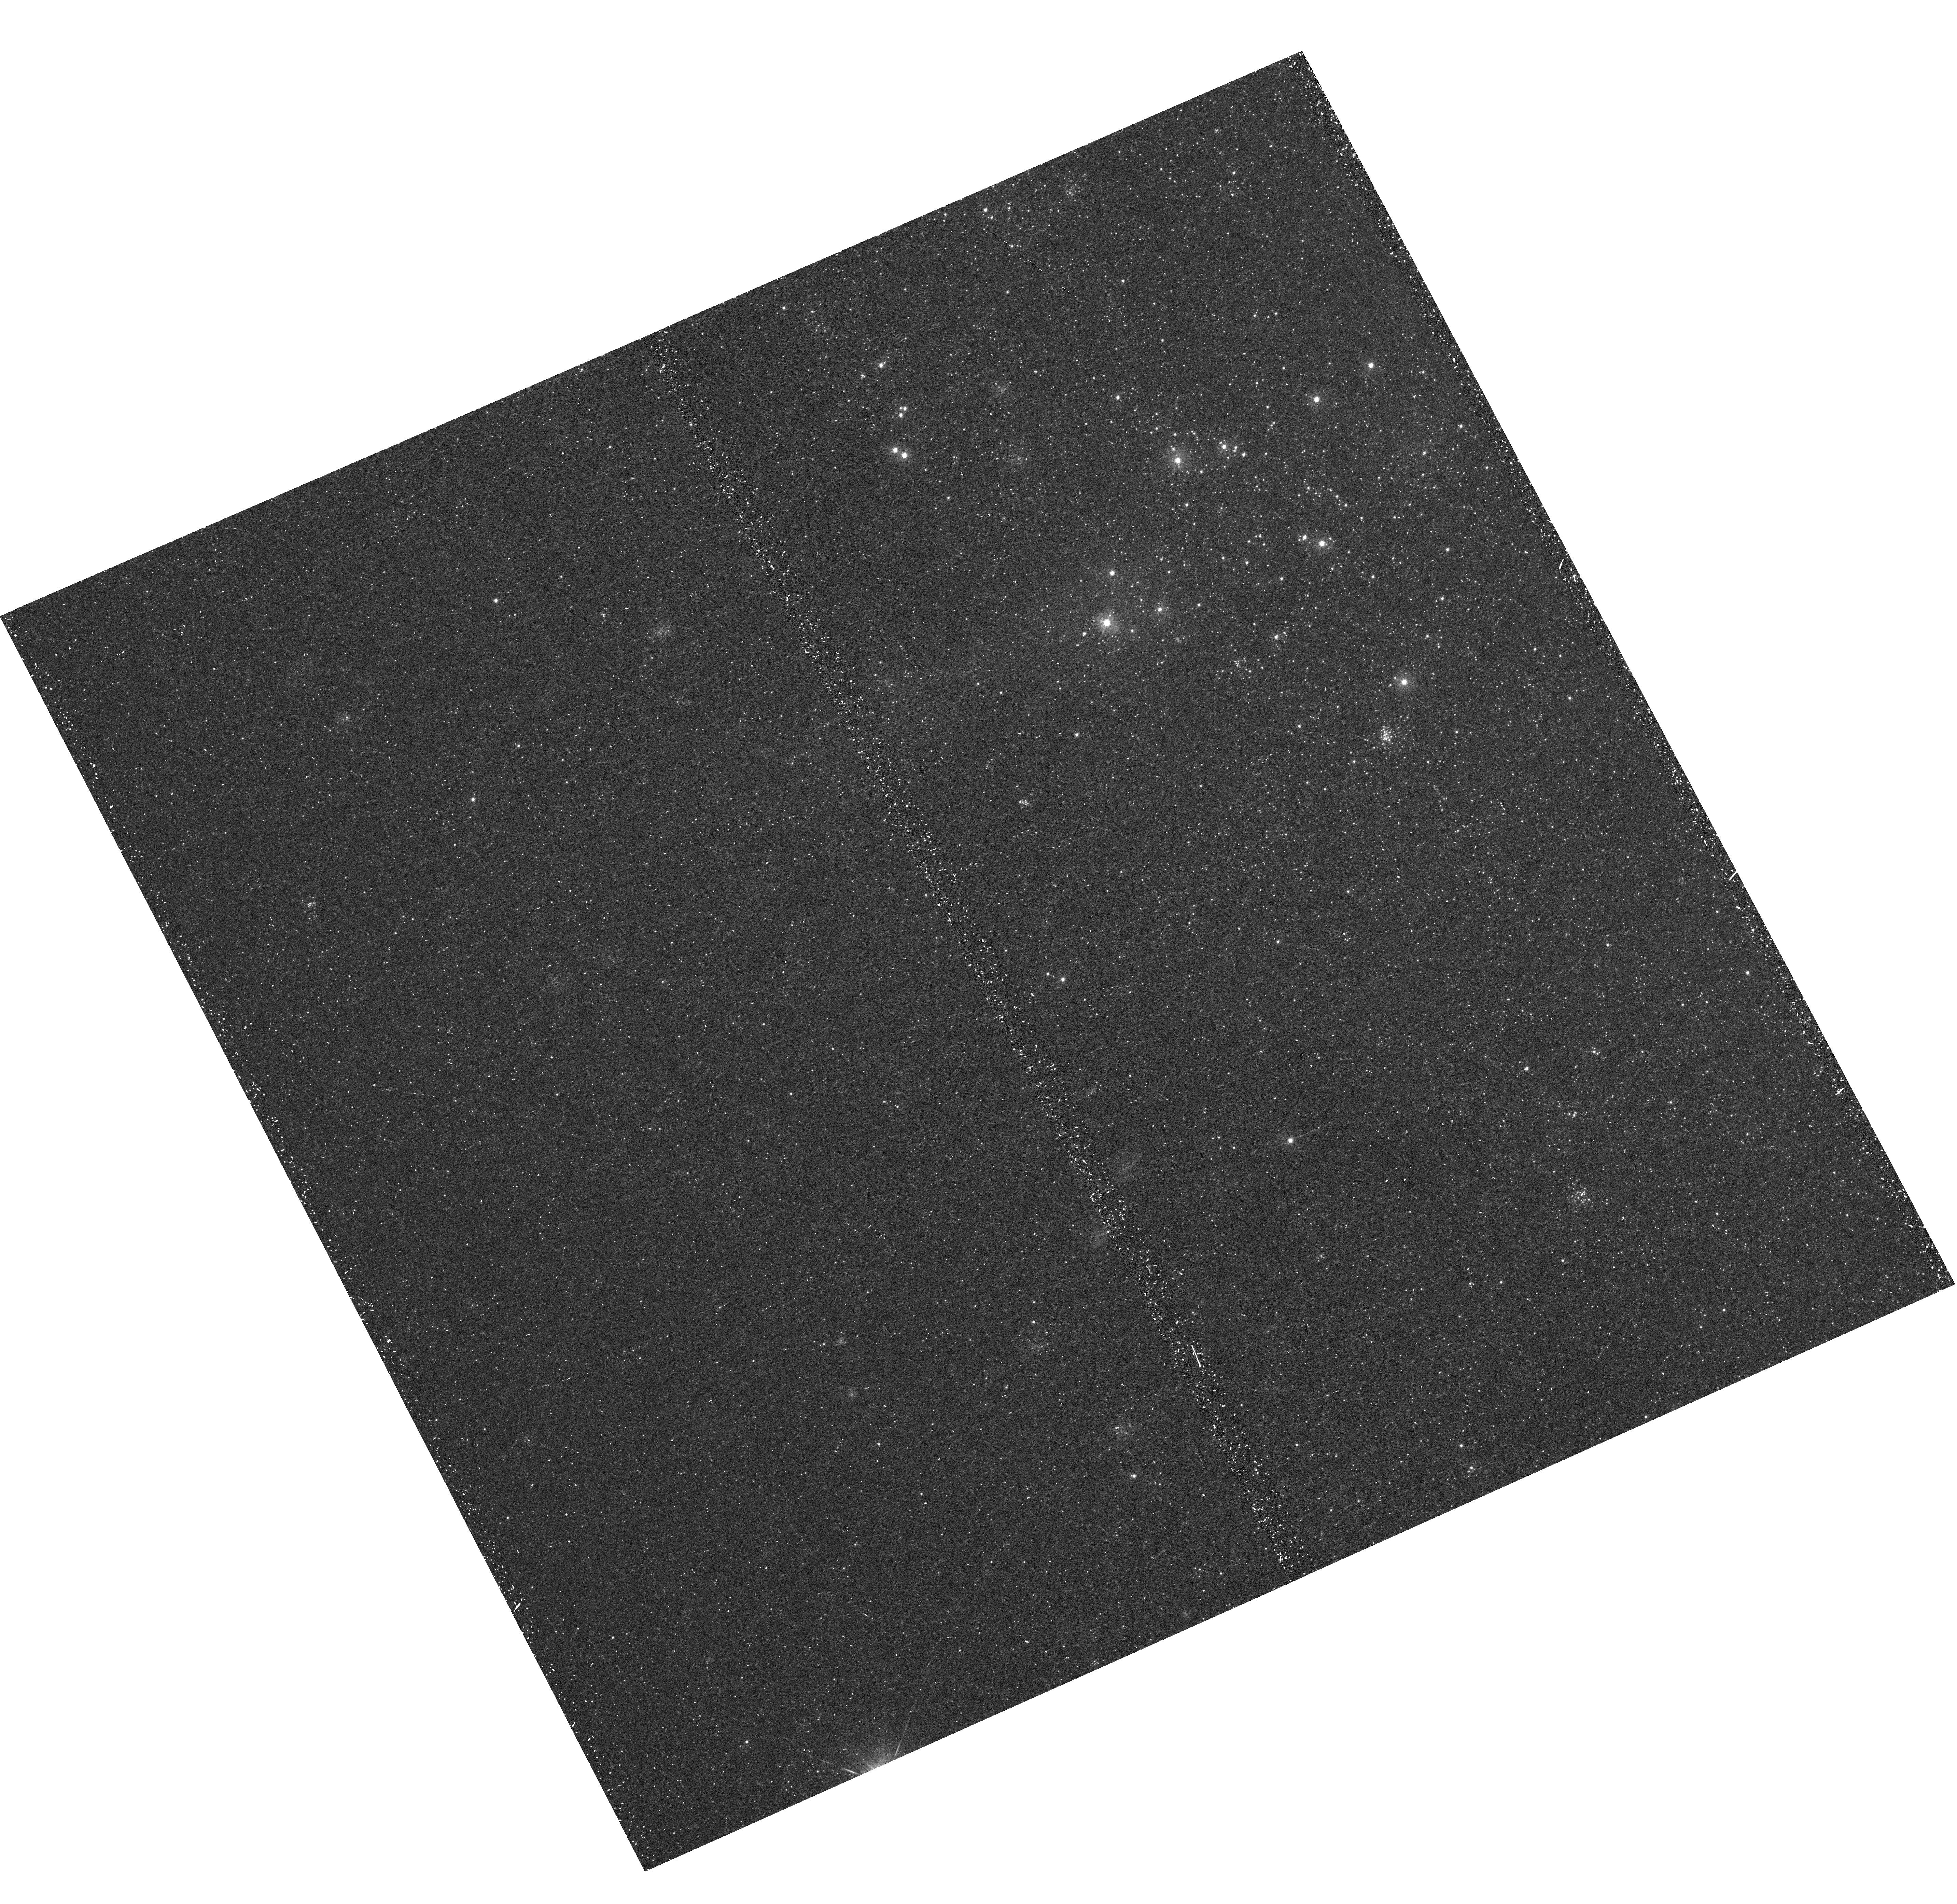
Target: M31-B06-F15-UVIS. Instrument: WFC3/UVIS. Filter: F336W. Exposure: 22 min. Observation ID: hst_12105_15_wfc3_uvis_f336w_ibfg15

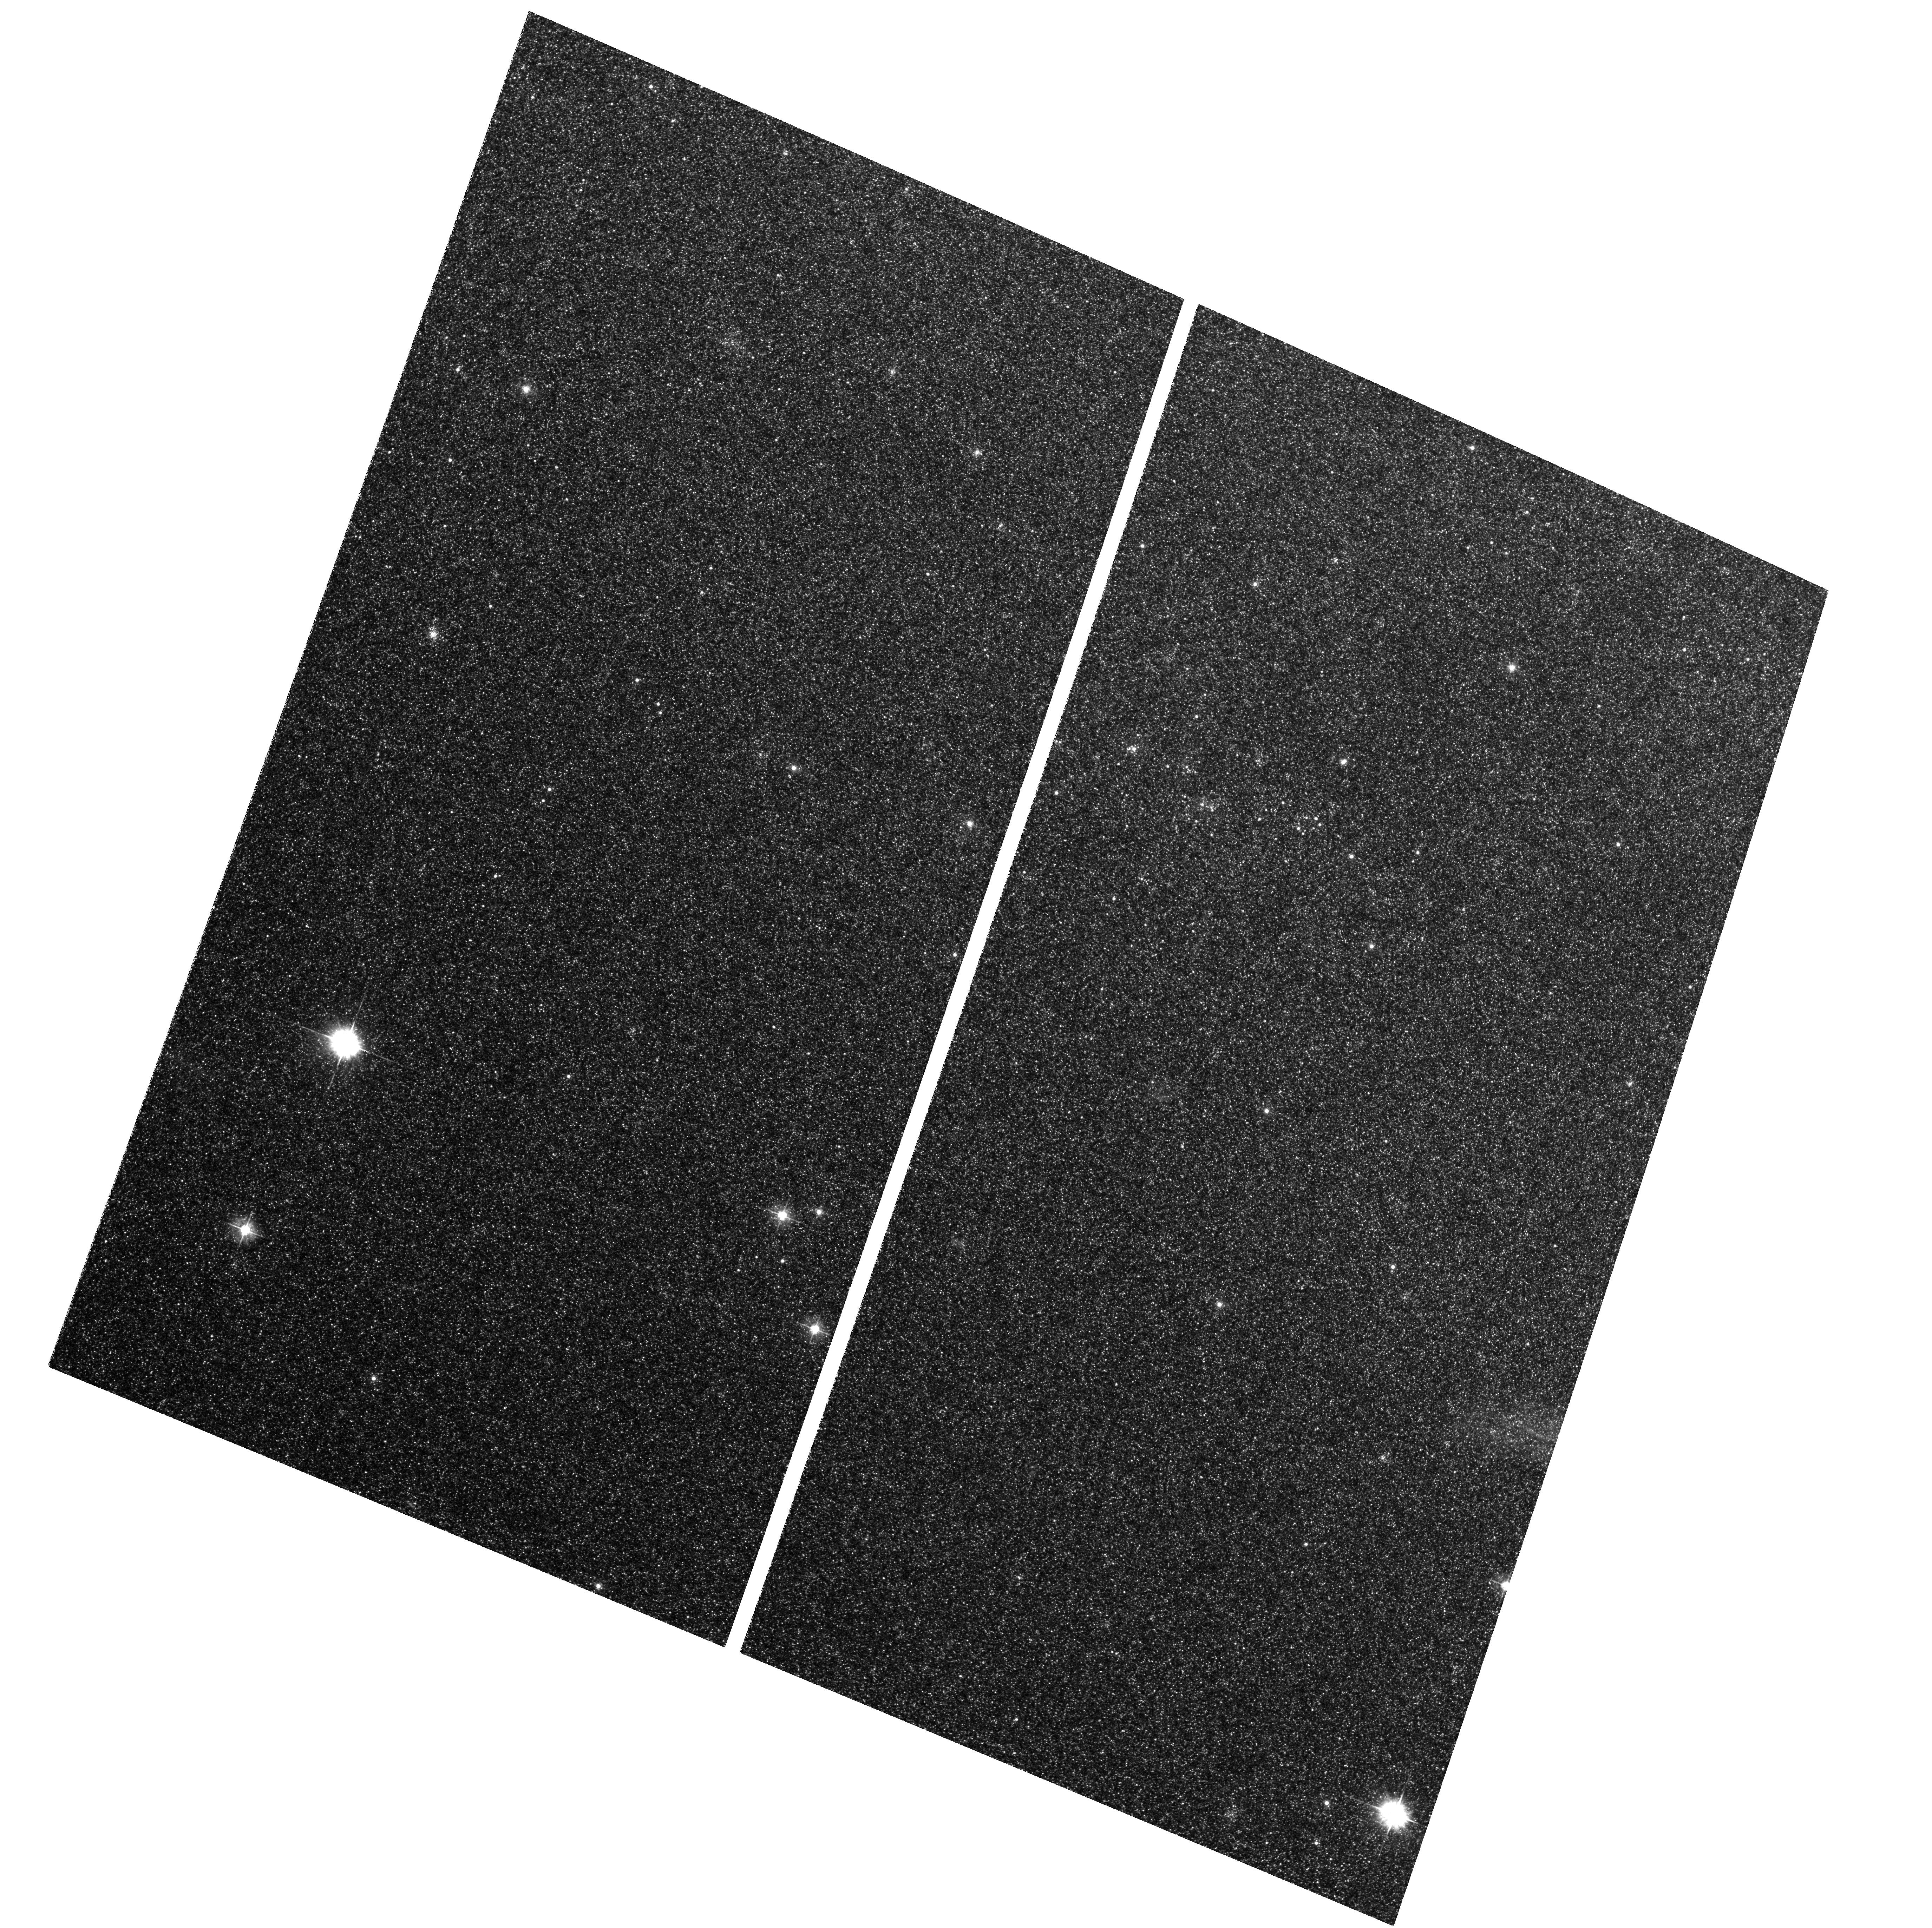
Target: M31-B06-F02-WFC. Instrument: ACS/WFC. Filter: F475W. Exposure: 29 min. Observation ID: hst_12105_05_acs_wfc_f475w_jbfg05

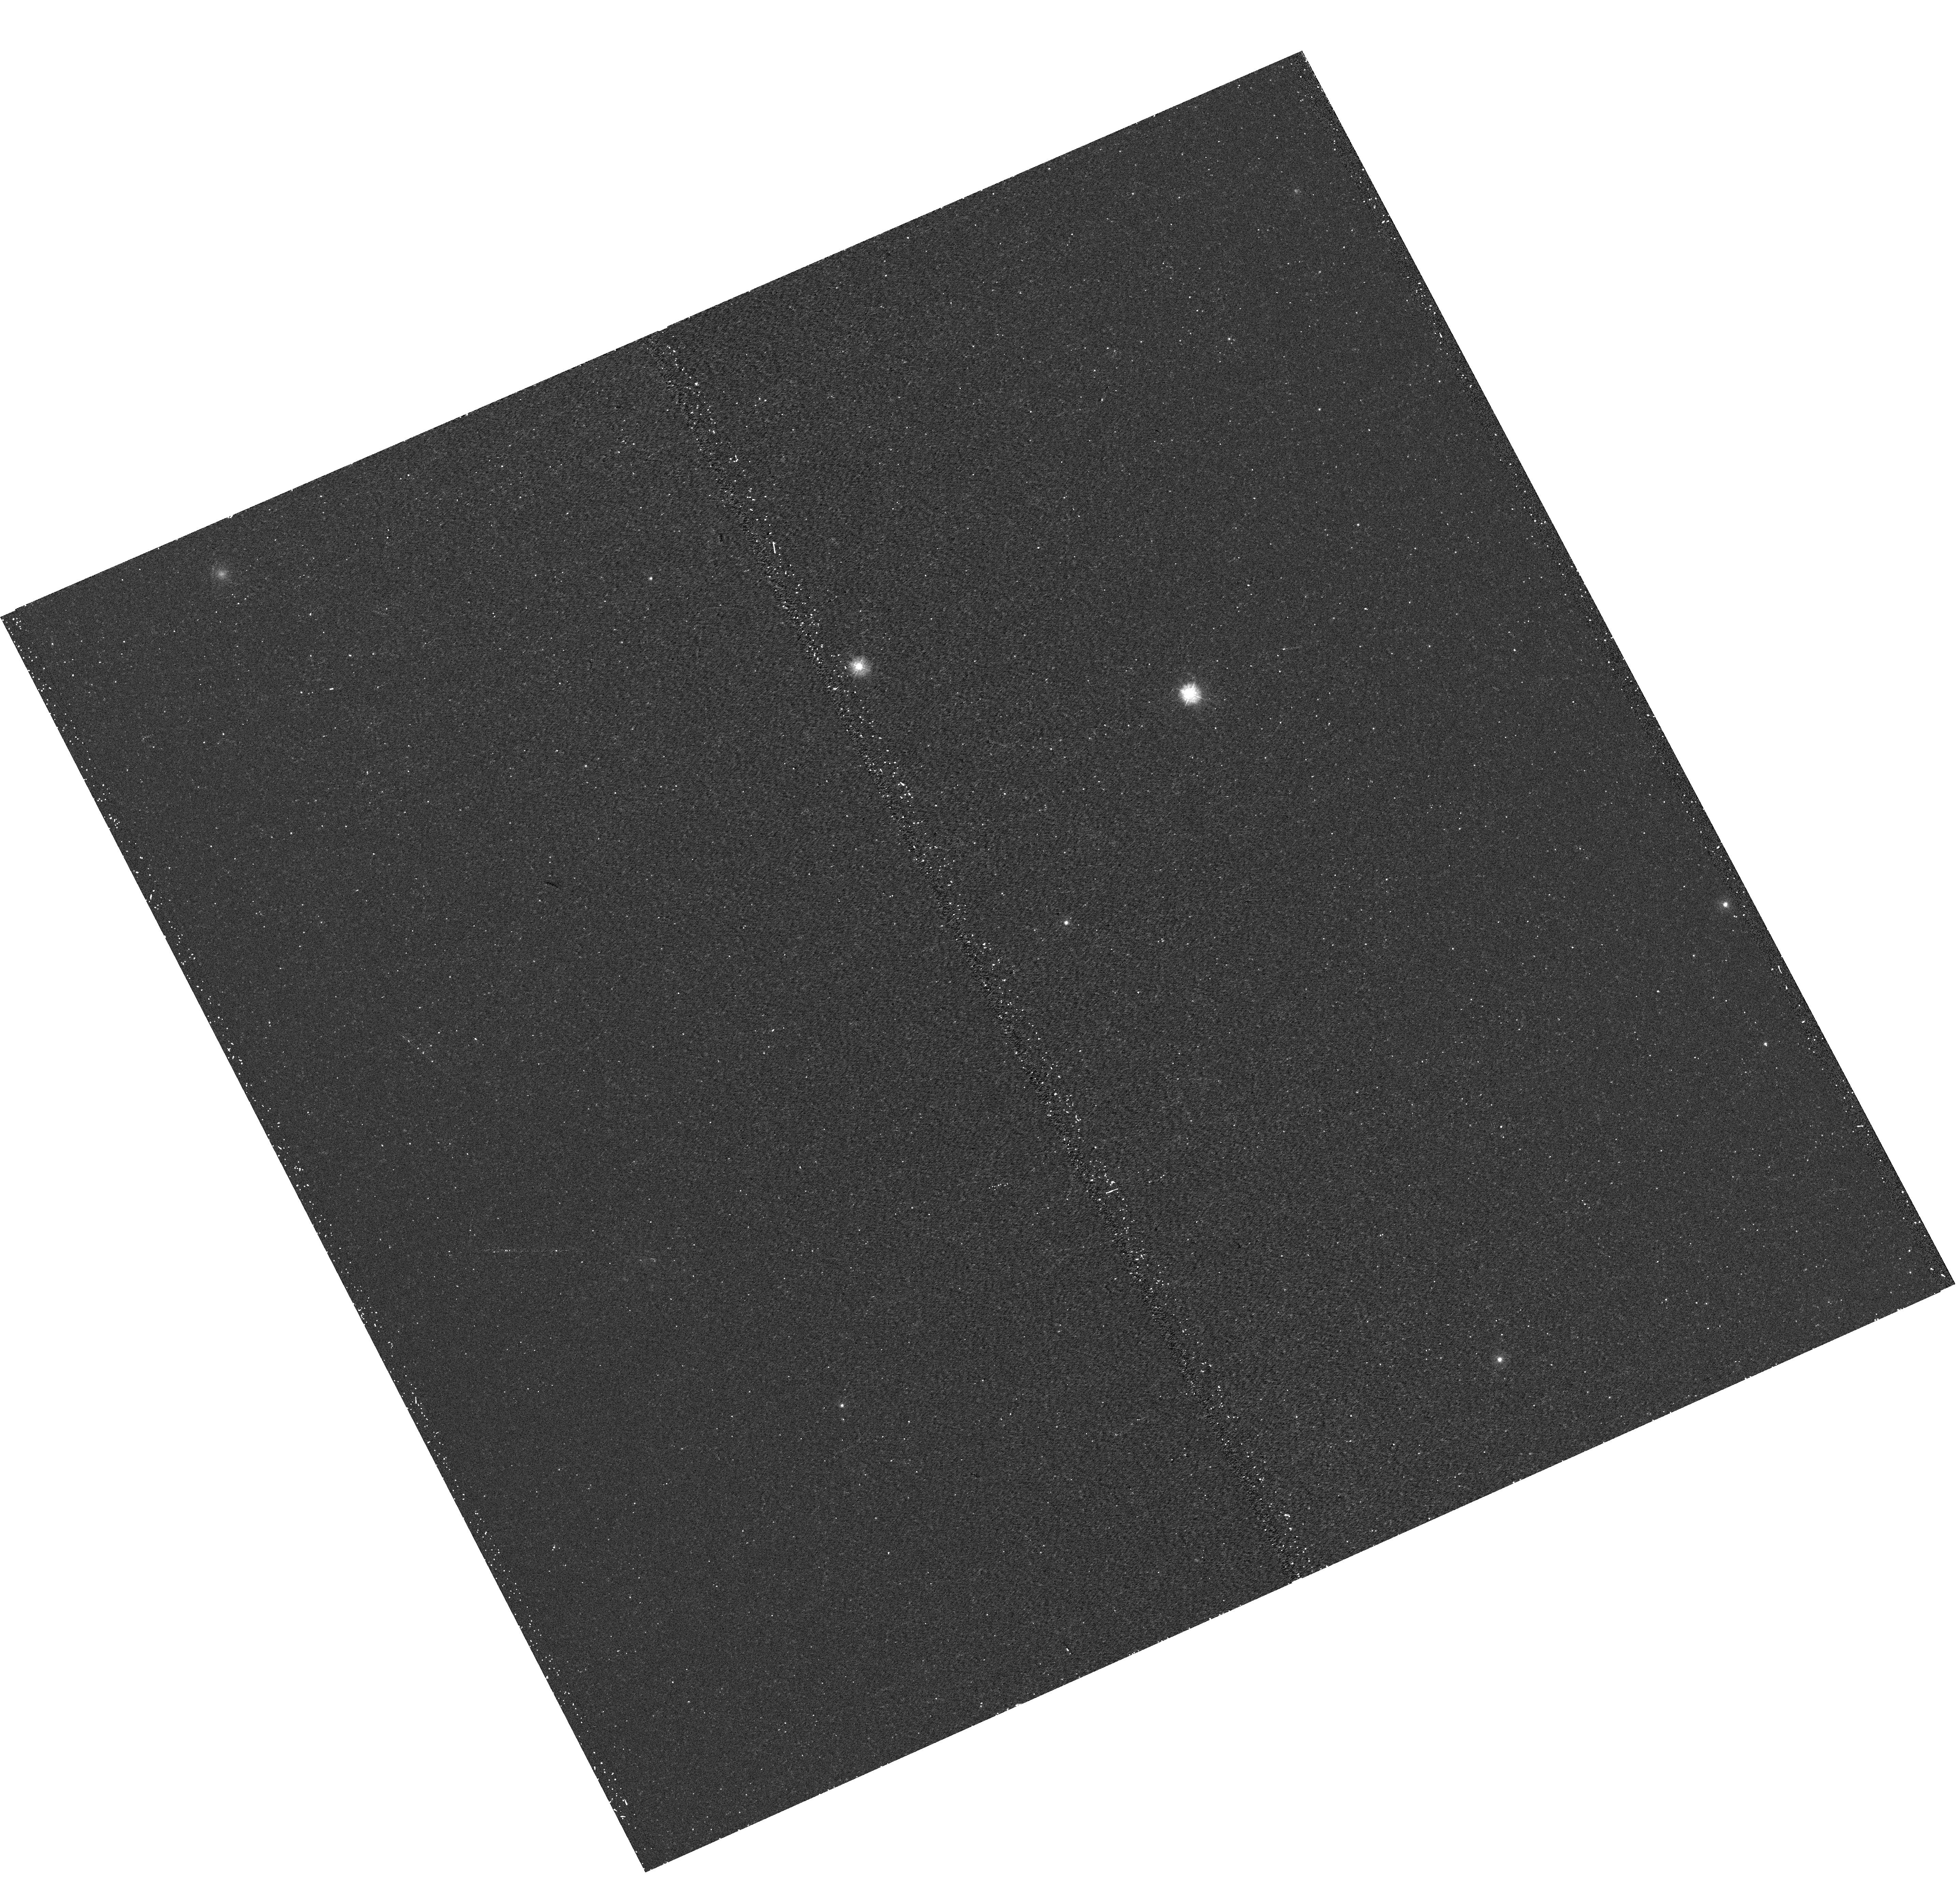
Target: M31-B06-F01-UVIS. Instrument: WFC3/UVIS. Filter: F275W. Exposure: 17 min. Observation ID: hst_12105_01_wfc3_uvis_f275w_ibfg01

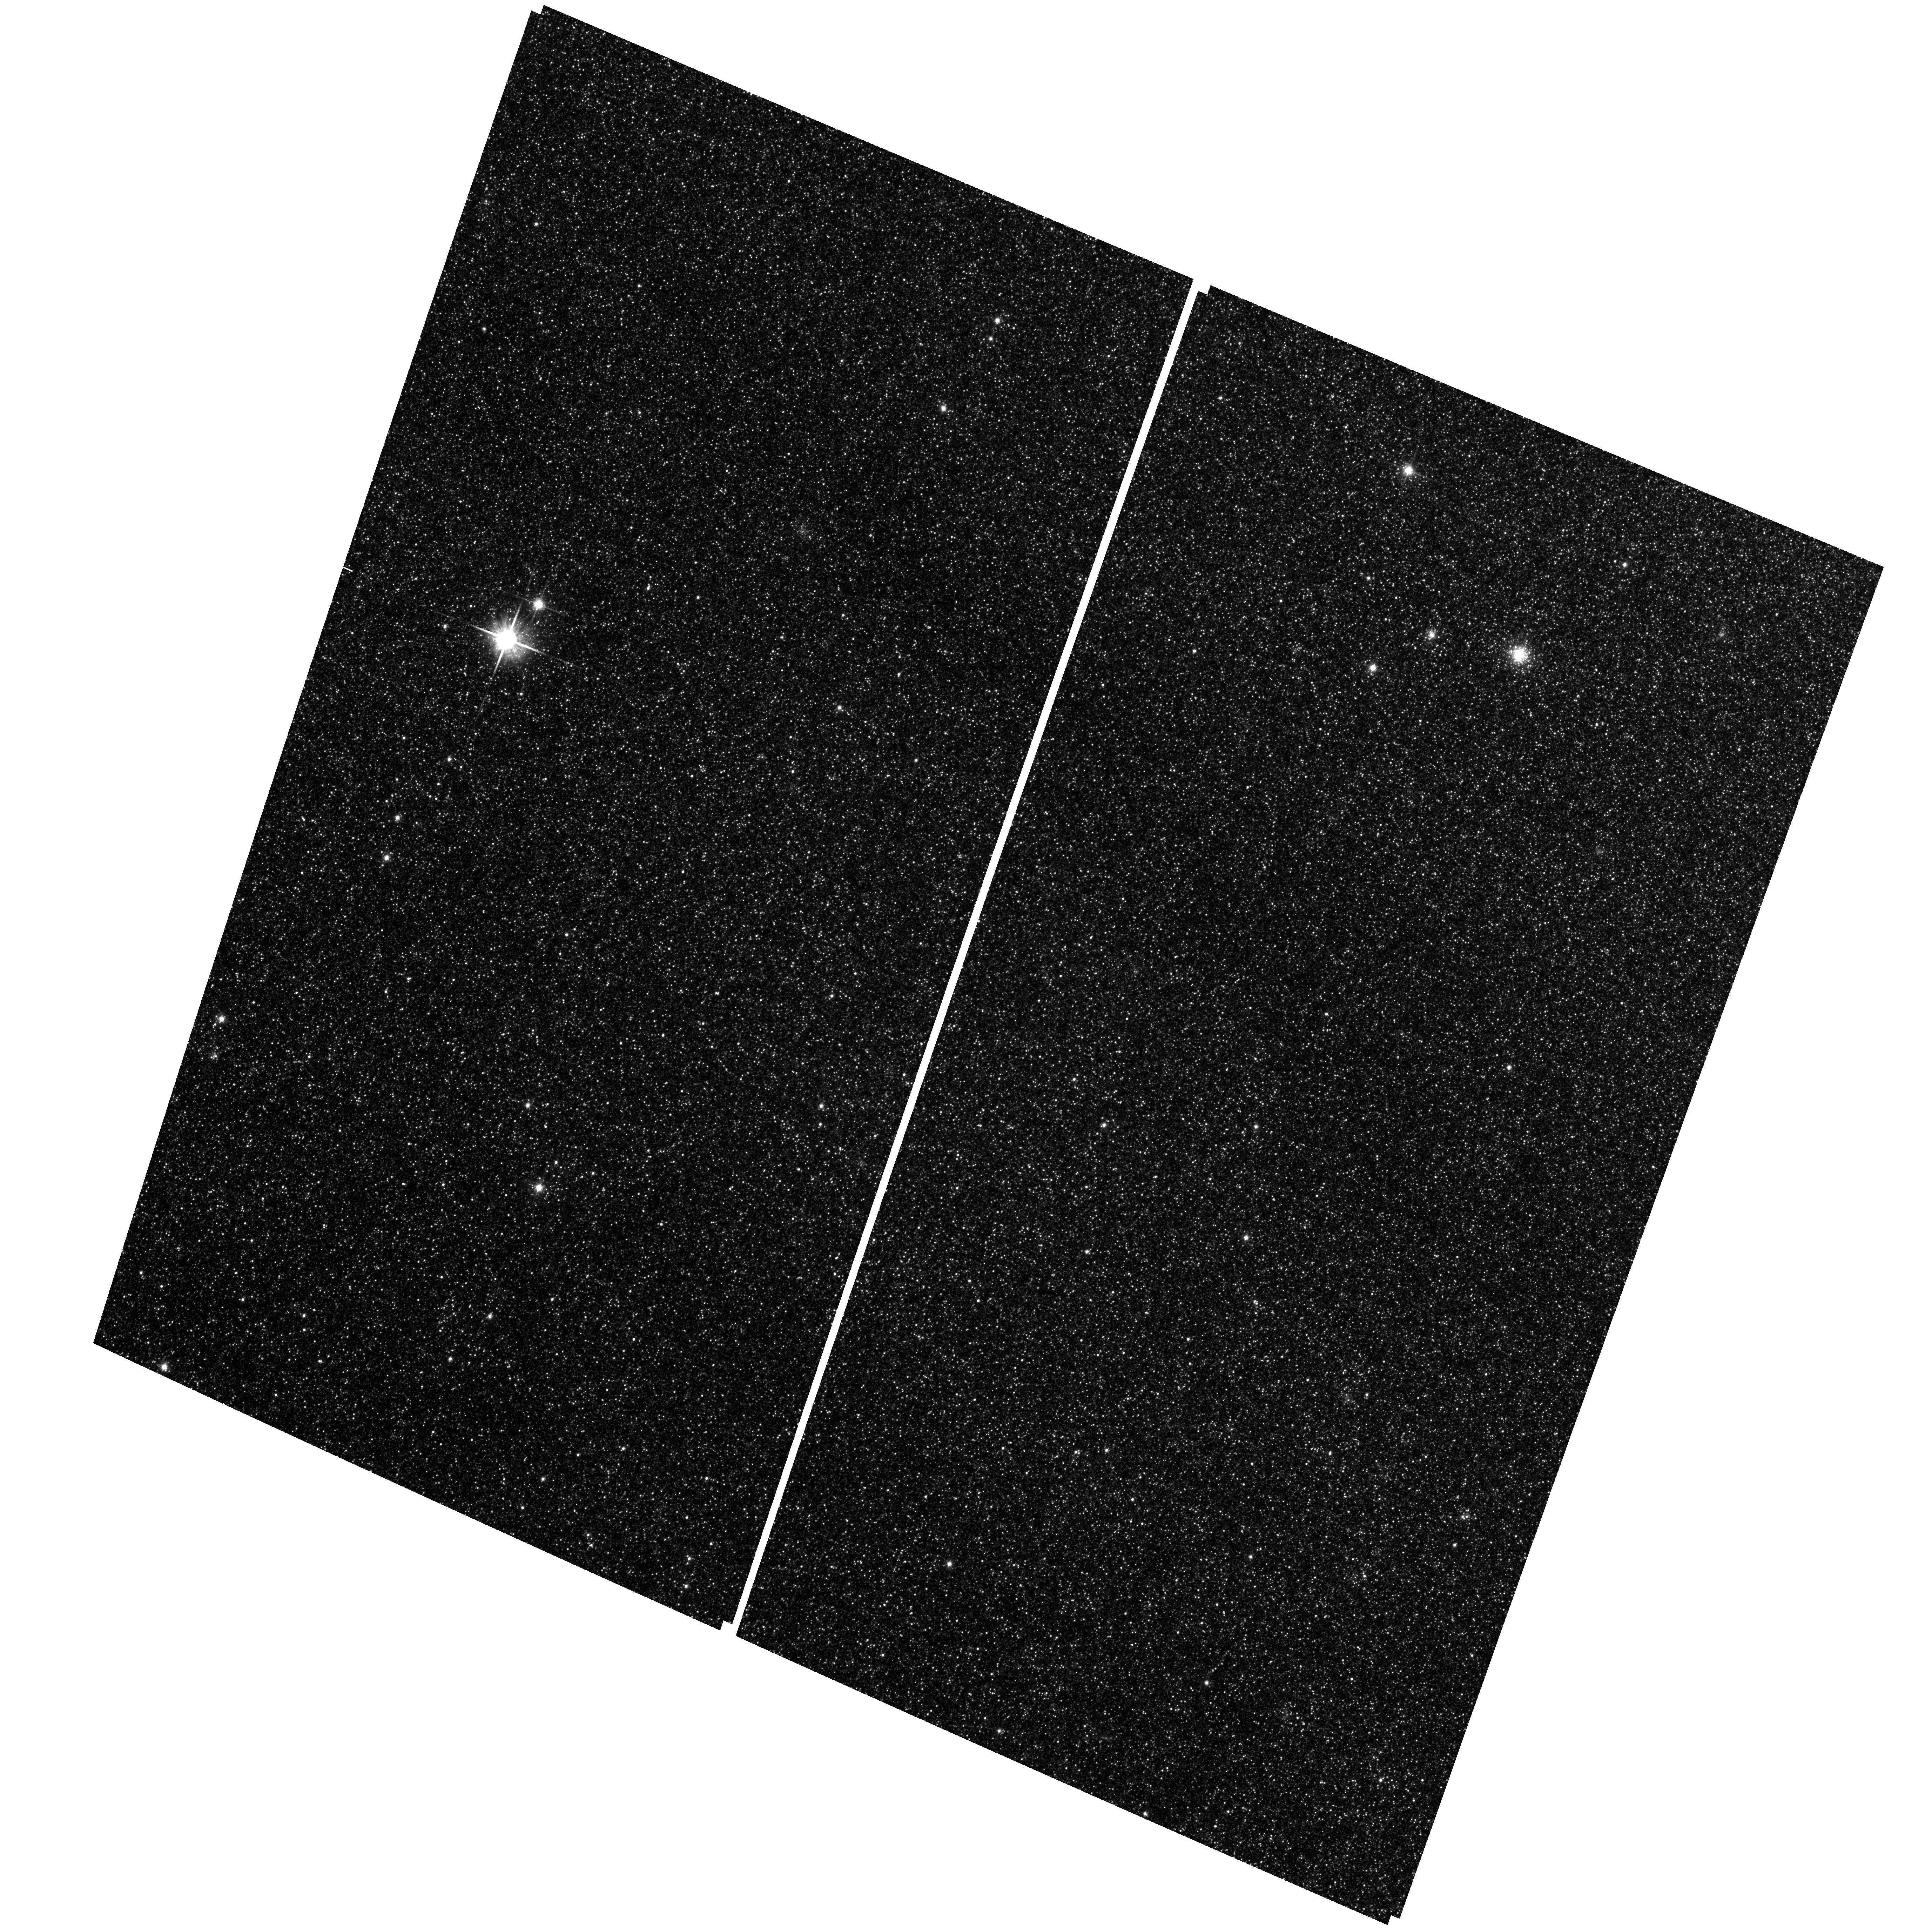
Target: M31-B06-F11-WFC. Instrument: ACS/WFC. Filter: F814W. Exposure: 29 min. Observation ID: hst_12105_08_acs_wfc_f814w_jbfg08

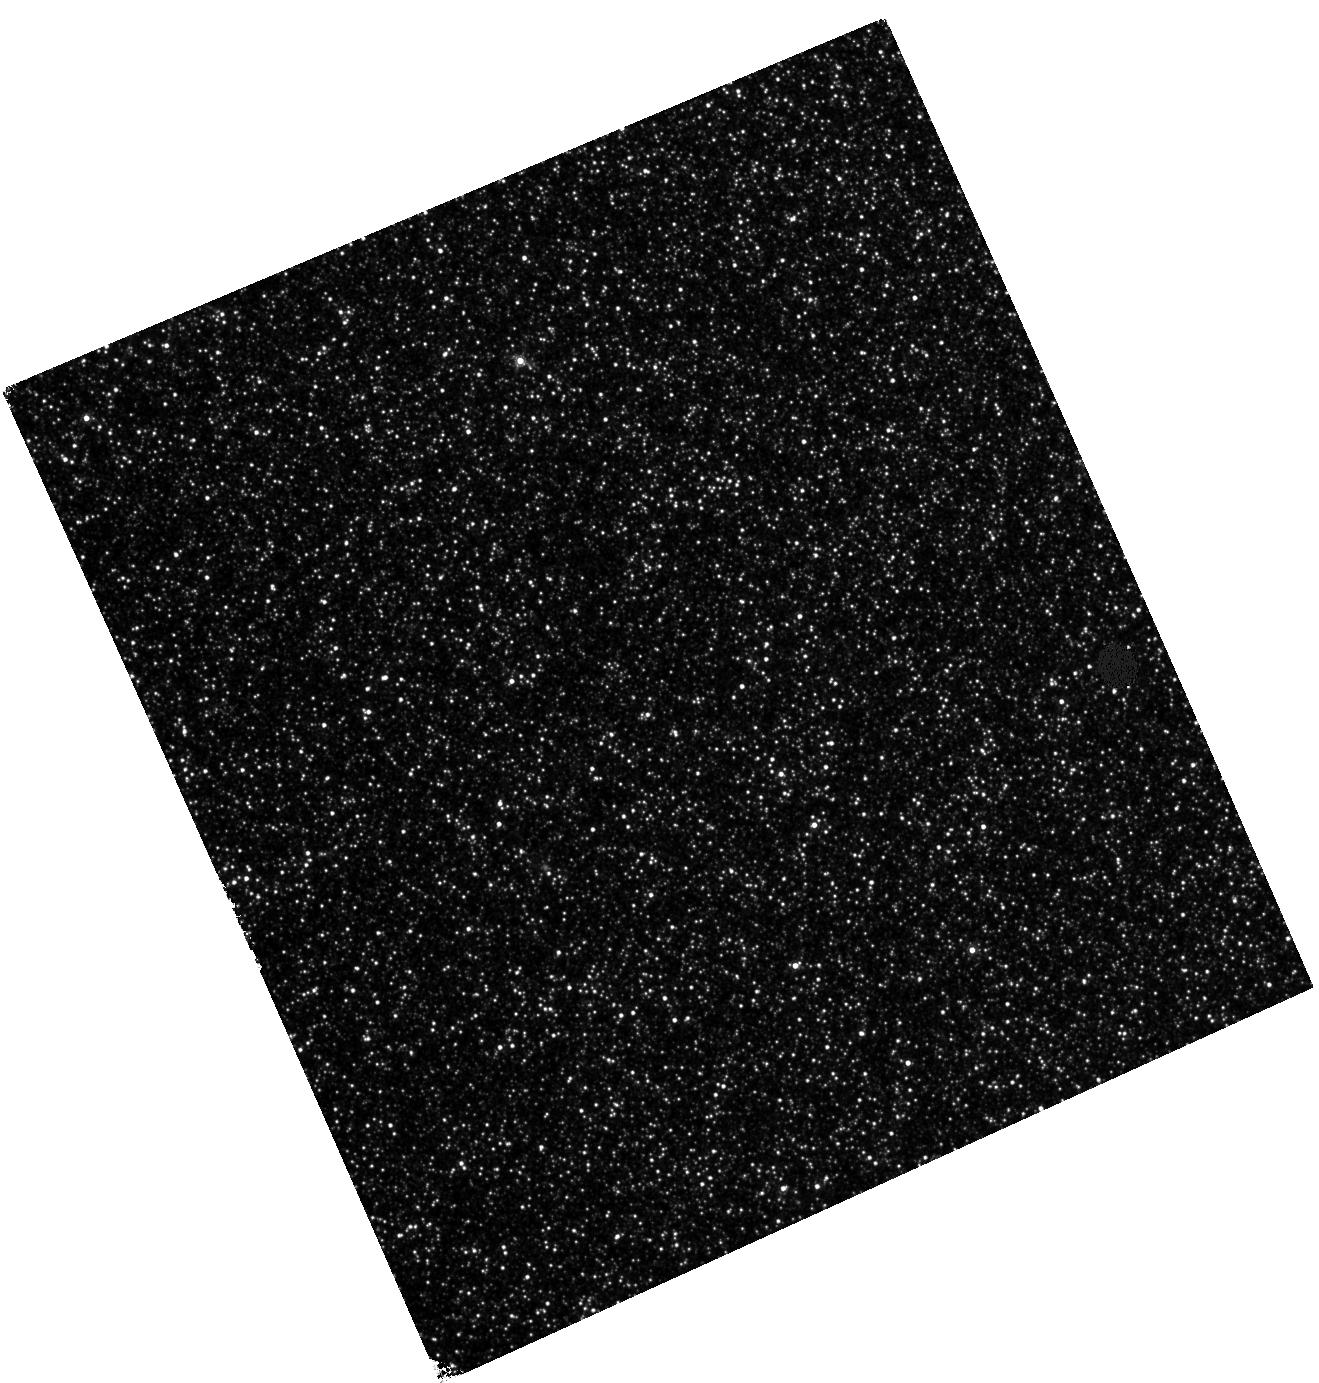
Target: M31-B06-F11-IR. Instrument: WFC3/IR. Filter: F160W. Exposure: 27 min. Observation ID: hst_12105_11_wfc3_ir_f160w_ibfg11

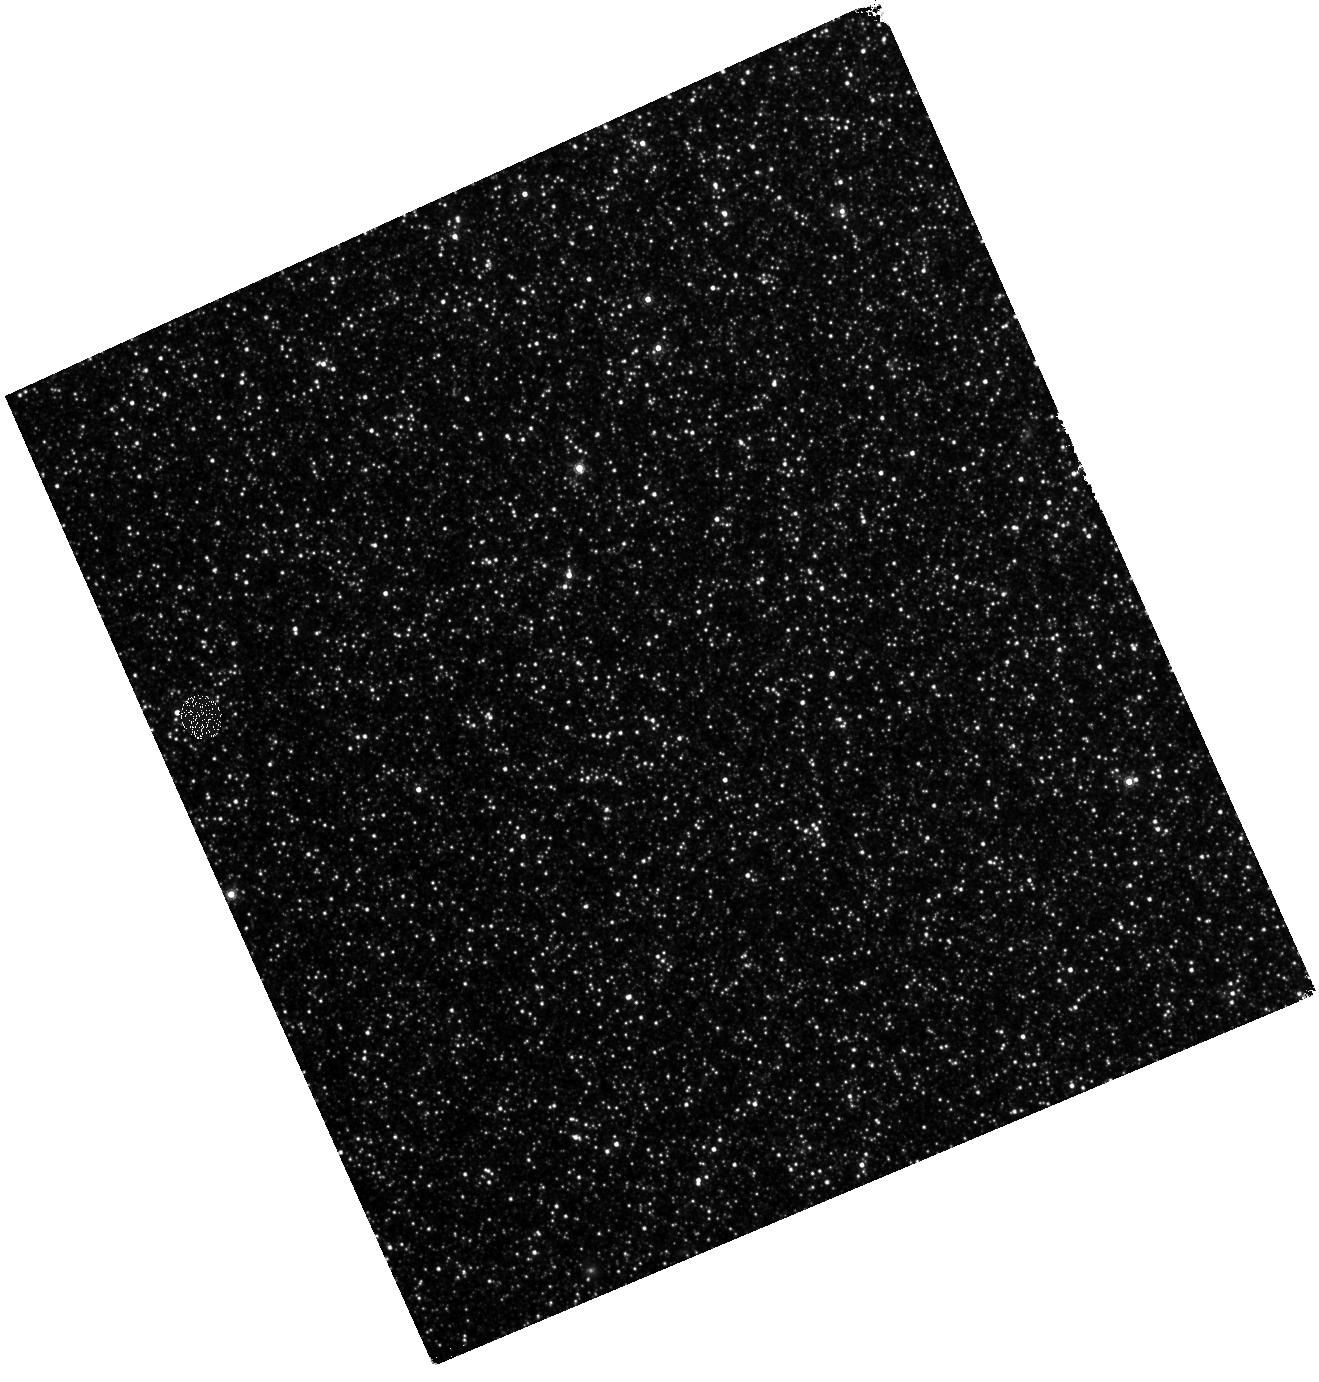
Target: M31-B06-F03-IR. Instrument: WFC3/IR. Filter: F160W. Exposure: 28 min. Observation ID: hst_12105_03_wfc3_ir_f160w_ibfg03

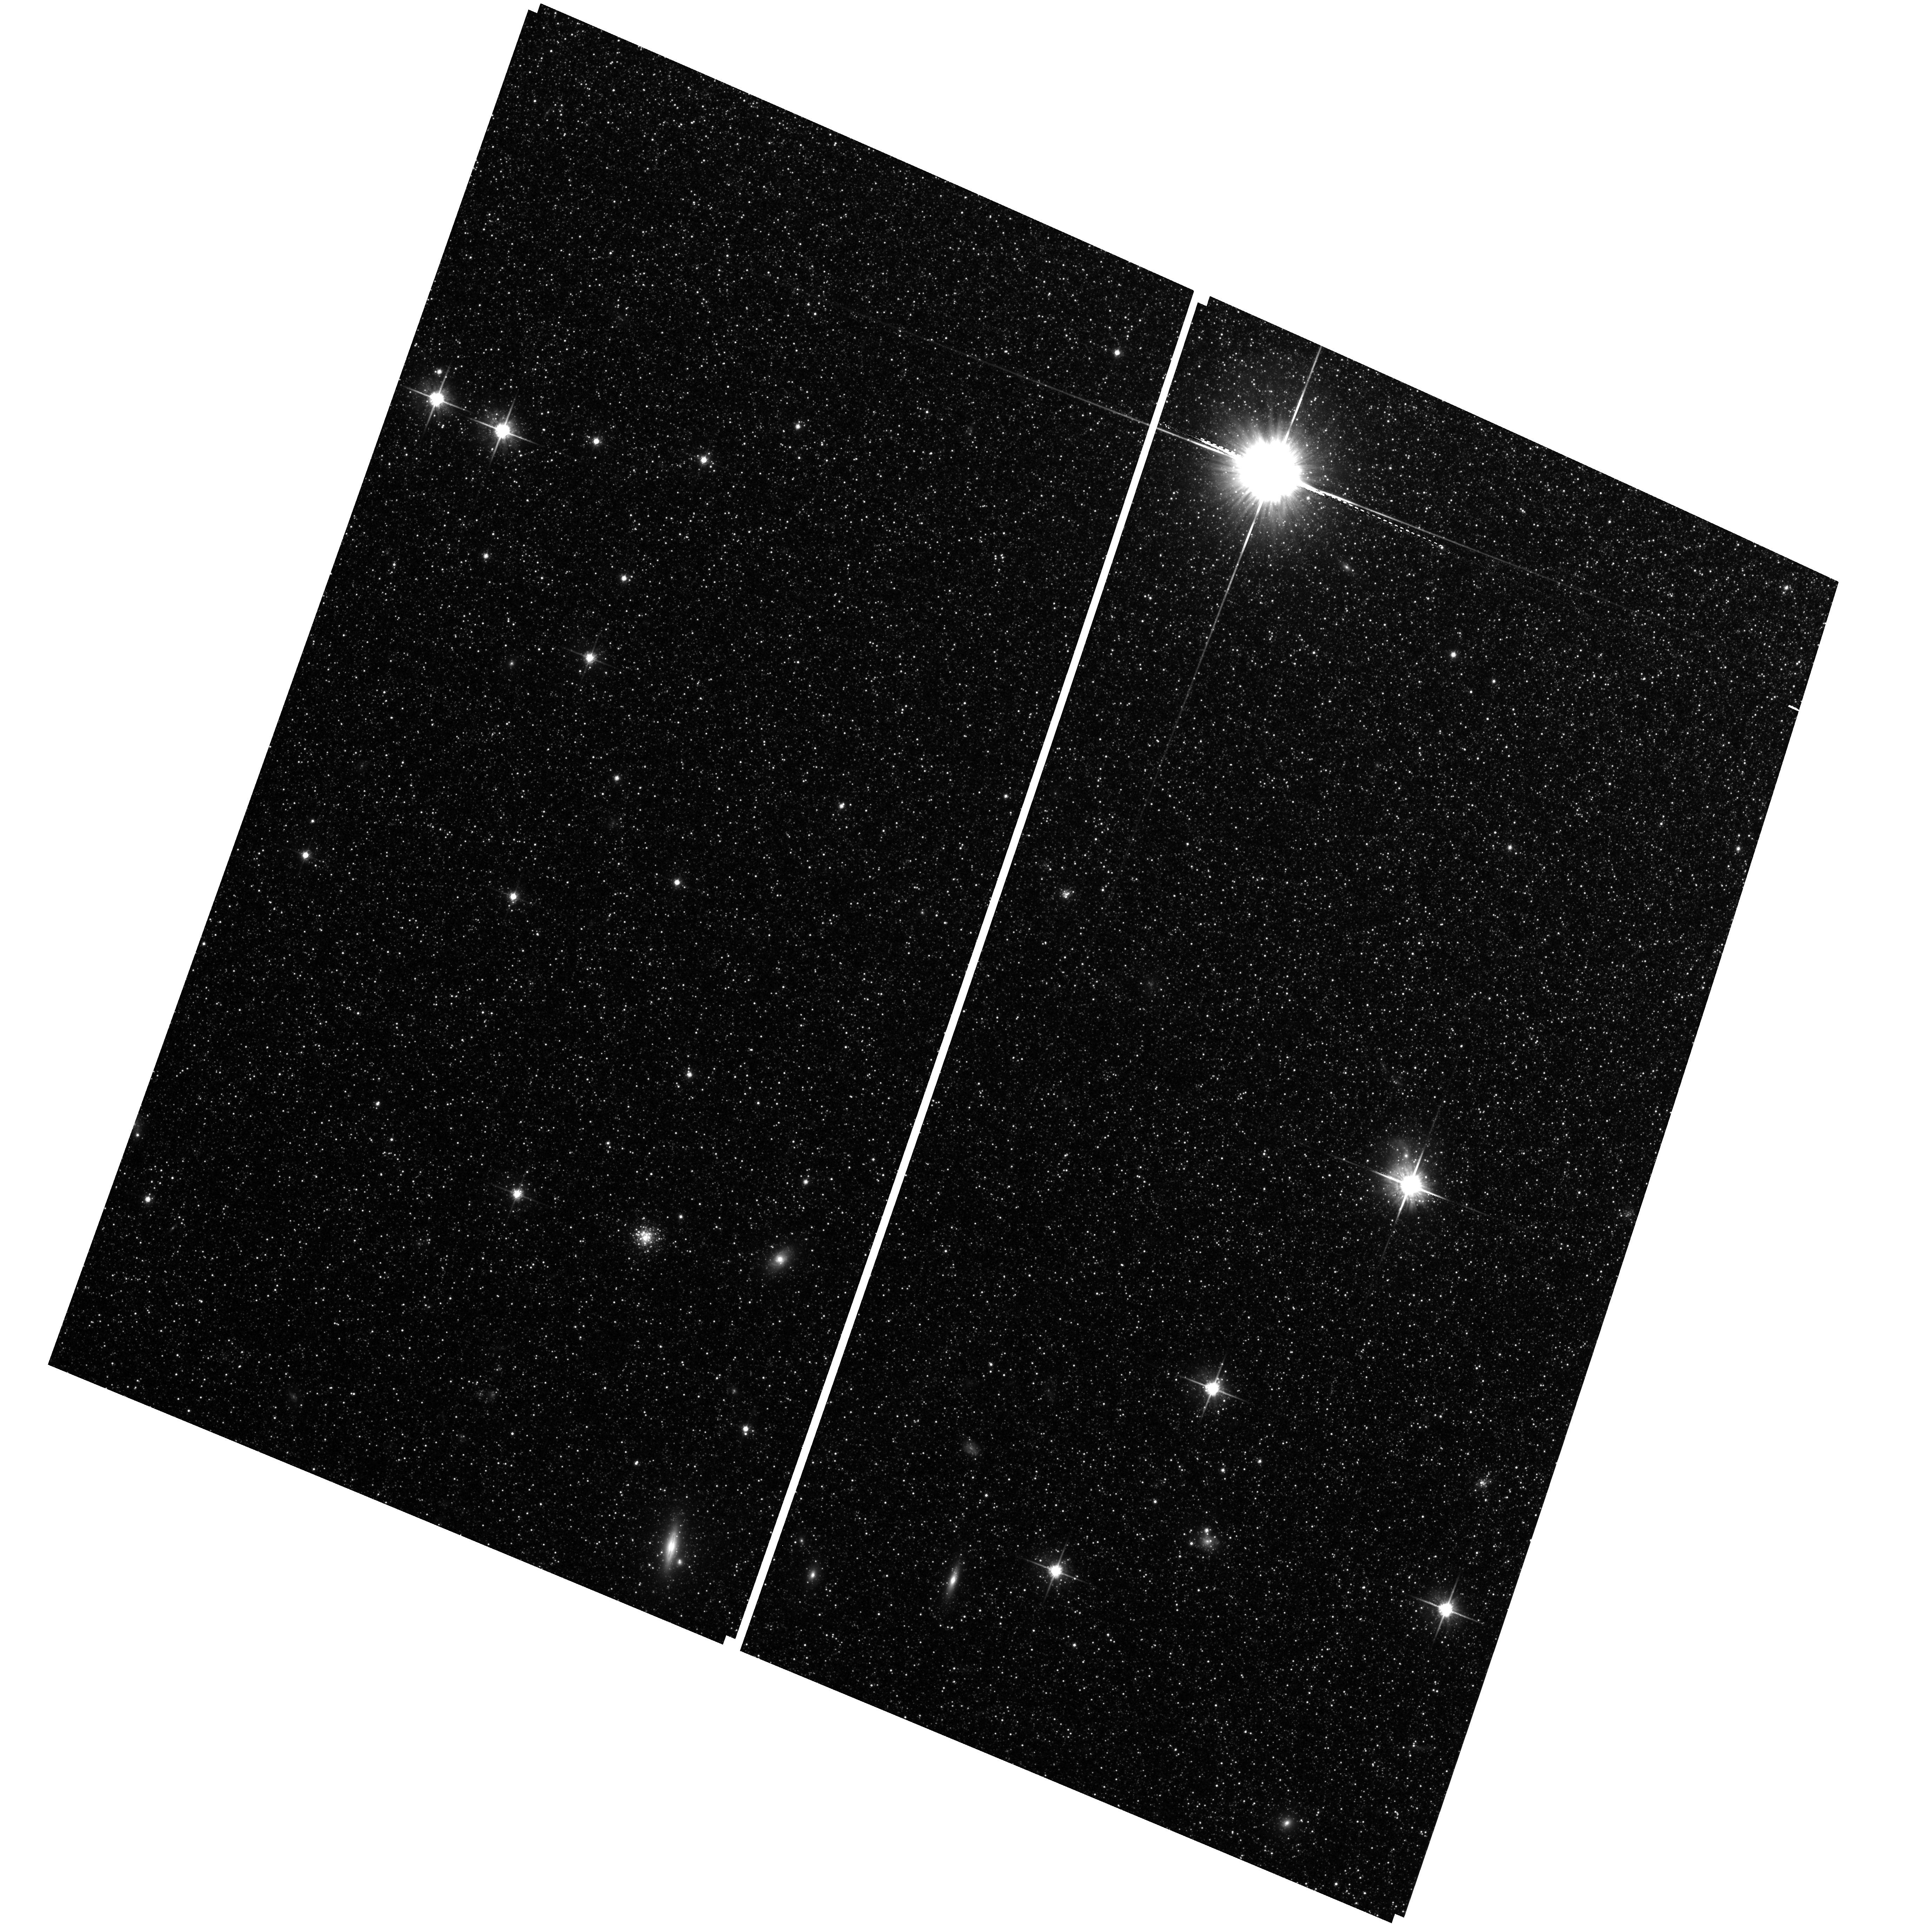
Target: M31-B06-F13-WFC. Instrument: ACS/WFC. Filter: F814W. Exposure: 25 min. Observation ID: hst_12105_16_acs_wfc_f814w_jbfg16

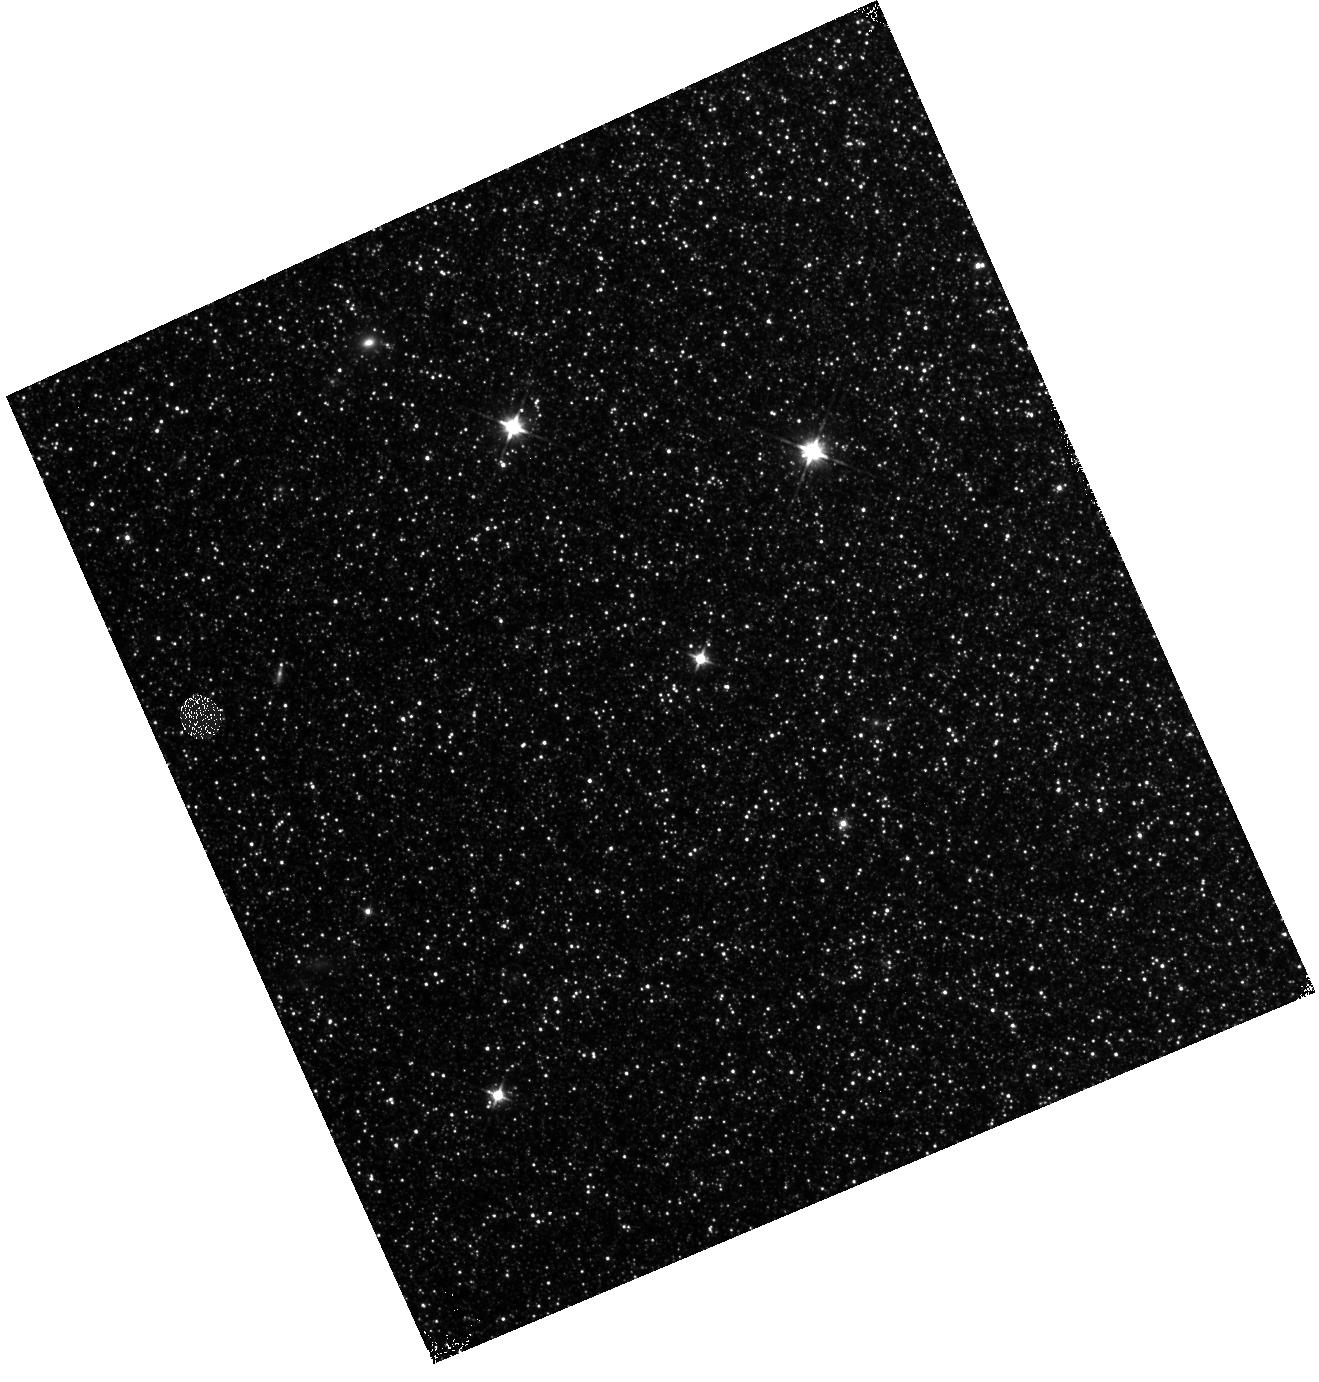
Target: M31-B06-F01-IR. Instrument: WFC3/IR. Filter: F110W. Exposure: 13 min. Observation ID: hst_12105_01_wfc3_ir_f110w_ibfg01

A Panchromatic Hubble Andromeda Treasury - I (PI: Dalcanton, Julianne)

We propose to image the north east quadrant of M31 to deep limits in the UV, optical, and near-IR. HST imaging should resolve the galaxy into more than 100 million stars, all with common distances and foreground extinctions. UV through NIR stellar photometry (F275W, F336W with WFC3/UVIS, F475W and F814W with ACS/WFC, and F110W and F160W with WFC3/NIR) will provide effective temperatures for a wide range of spectral types, while simultaneously mapping M31's extinction. Our central science drivers are to: understand high-mass variations in the stellar IMF as a function of SFR intensity and metallicity; capture the spatially-resolved star formation history of M31; study a vast sample of stellar clusters with a range of ages and metallicities. These are central to understanding stellar evolution and clustered star formation; constraining ISM energetics; and understanding the counterparts and environments of transient objects (novae, SNe, variable stars, x-ray sources, etc.). As its legacy, this survey adds M31 to the Milky Way and Magellanic Clouds as a fundamental calibrator of stellar evolution and star-formation processes for understanding the stellar populations of distant galaxies. Effective exposure times are 977s in F275W, 1368s in F336W, 4040s in F475W, 4042s in F814W, 699s in F110W, and 1796s in F160W, including short exposures to avoid saturation of bright sources. These depths will produce photon-limited images in the UV. Images will be crowding-limited in the optical and NIR, but will reach below the red clump at all radii. The images will reach the Nyquist sampling limit in F160W, F475W, and F814W.